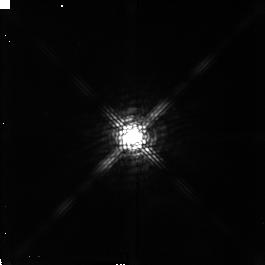
Target: V807-TAU. Instrument: NICMOS/NIC2. Filter: POL120L. Exposure: 5 min. Observation ID: n4lp080d0

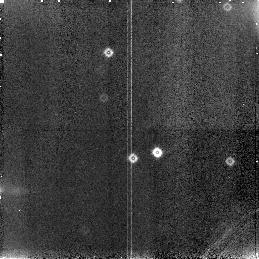
Target: field at RA 68.385°, Dec 26.148°. Instrument: NICMOS/NIC3. Filter: F160W. Exposure: 5 min. Observation ID: n4lp030c0

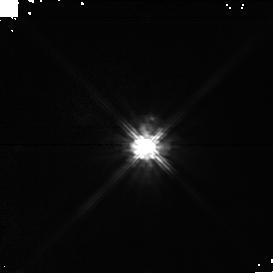
Target: DF-TAU. Instrument: NICMOS/NIC1. Filter: POL240S. Exposure: 5 min. Observation ID: n4lp01070

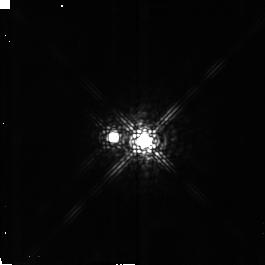
Target: DK-TAU. Instrument: NICMOS/NIC2. Filter: POL240L. Exposure: 5 min. Observation ID: n4lp140a0

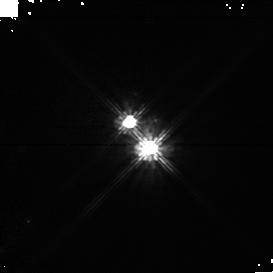
Target: RW-AUR. Instrument: NICMOS/NIC1. Filter: POL240S. Exposure: 5 min. Observation ID: n4lp13070

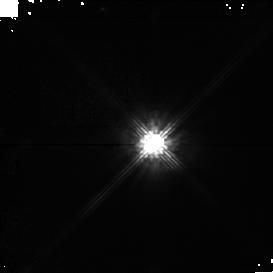
Target: GG-TAU. Instrument: NICMOS/NIC1. Filter: POL120S. Exposure: 8 min. Observation ID: n4lp04040

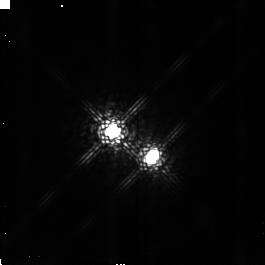
Target: UZ-TAU-W. Instrument: NICMOS/NIC2. Filter: POL120L. Exposure: 5 min. Observation ID: n4lp070d0

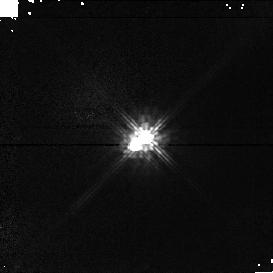
Target: DD-TAU. Instrument: NICMOS/NIC1. Filter: POL120S. Exposure: 8 min. Observation ID: n4lp09040

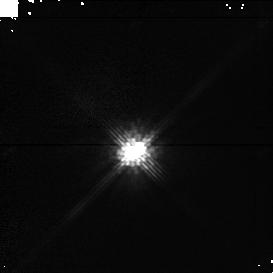
Target: XZ-TAU. Instrument: NICMOS/NIC1. Filter: POL120S. Exposure: 8 min. Observation ID: n4lp05040

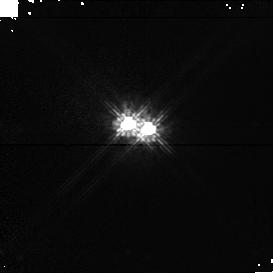
Target: FX-TAU. Instrument: NICMOS/NIC1. Filter: POL120S. Exposure: 8 min. Observation ID: n4lp12040

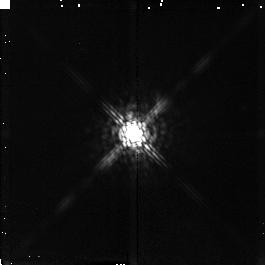
Target: FO-TAU. Instrument: NICMOS/NIC2. Filter: POL0L. Exposure: 5 min. Observation ID: n4lp020g0

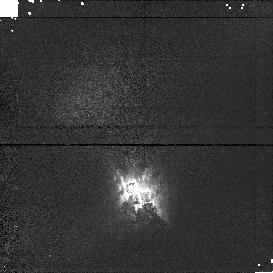
Target: FV-TAU. Instrument: NICMOS/NIC1. Filter: POL240S. Exposure: 5 min. Observation ID: n4lp10070

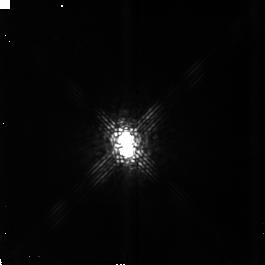
Target: UY-AUR. Instrument: NICMOS/NIC2. Filter: POL120L. Exposure: 5 min. Observation ID: n4lp110d0

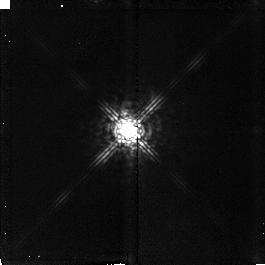
Target: IS-TAU. Instrument: NICMOS/NIC2. Filter: POL0L. Exposure: 5 min. Observation ID: n4lp030g0

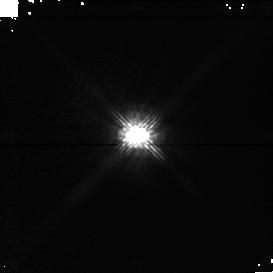
Target: GH-TAU. Instrument: NICMOS/NIC1. Filter: POL120S. Exposure: 8 min. Observation ID: n4lp06040

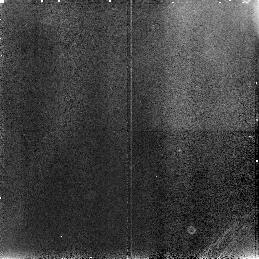
Target: field at RA 67.911°, Dec 18.220°. Instrument: NICMOS/NIC3. Filter: F110W. Exposure: 5 min. Observation ID: n4lp05090

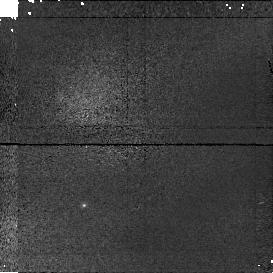
Target: field at RA 67.678°, Dec 26.016°. Instrument: NICMOS/NIC1. Filter: POL0S. Exposure: 5 min. Observation ID: n4lp140h0

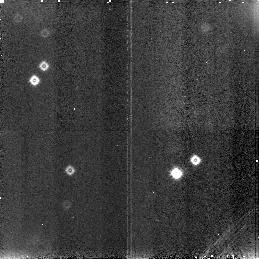
Target: field at RA 68.142°, Dec 17.545°. Instrument: NICMOS/NIC3. Filter: F160W. Exposure: 5 min. Observation ID: n4lp040c0

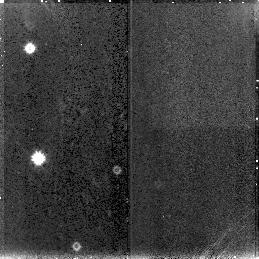
Target: field at RA 72.930°, Dec 30.770°. Instrument: NICMOS/NIC3. Filter: F160W. Exposure: 5 min. Observation ID: n4lp110c0

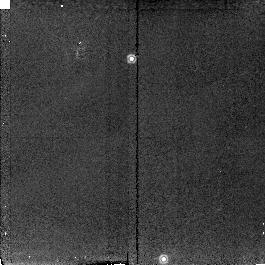
Target: field at RA 67.691°, Dec 26.031°. Instrument: NICMOS/NIC2. Filter: POL120L. Exposure: 8 min. Observation ID: n4lp14050

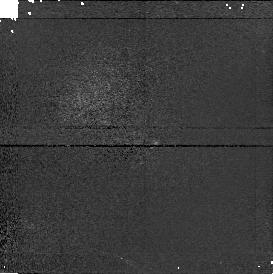
Target: field at RA 68.132°, Dec 17.535°. Instrument: NICMOS/NIC1. Filter: POL240S. Exposure: 5 min. Observation ID: n4lp040b0

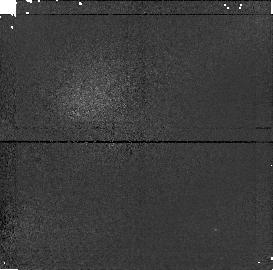
Target: field at RA 68.396°, Dec 26.157°. Instrument: NICMOS/NIC1. Filter: POL240S. Exposure: 5 min. Observation ID: n4lp030b0

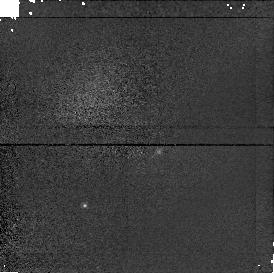
Target: field at RA 67.678°, Dec 26.016°. Instrument: NICMOS/NIC1. Filter: POL240S. Exposure: 5 min. Observation ID: n4lp140b0

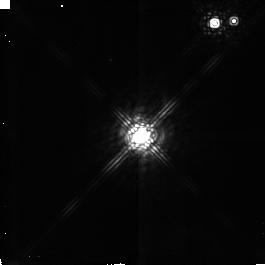
Target: GG-TAU. Instrument: NICMOS/NIC2. Filter: POL0L. Exposure: 5 min. Observation ID: n4lp040g0

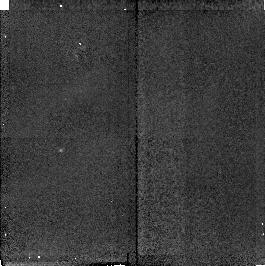
Target: field at RA 76.950°, Dec 30.394°. Instrument: NICMOS/NIC2. Filter: POL240L. Exposure: 5 min. Observation ID: n4lp13080

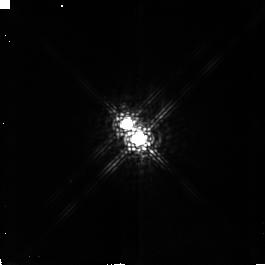
Target: RW-AUR. Instrument: NICMOS/NIC2. Filter: POL0L. Exposure: 5 min. Observation ID: n4lp130g0

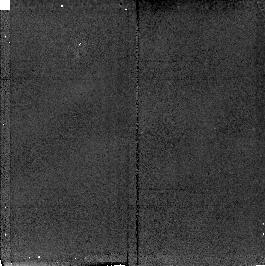
Target: field at RA 67.618°, Dec 24.438°. Instrument: NICMOS/NIC2. Filter: POL240L. Exposure: 5 min. Observation ID: n4lp12080

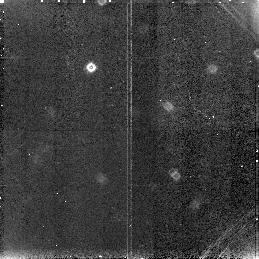
Target: field at RA 67.674°, Dec 26.014°. Instrument: NICMOS/NIC3. Filter: F160W. Exposure: 8 min. Observation ID: n4lp14060

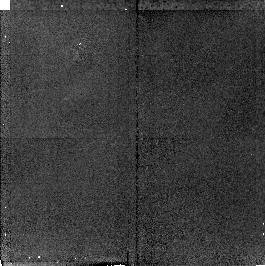
Target: field at RA 67.618°, Dec 24.438°. Instrument: NICMOS/NIC2. Filter: POL0L. Exposure: 5 min. Observation ID: n4lp12020

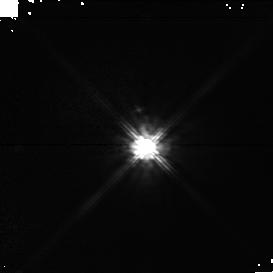
Target: DF-TAU. Instrument: NICMOS/NIC1. Filter: POL0S. Exposure: 5 min. Observation ID: n4lp01010

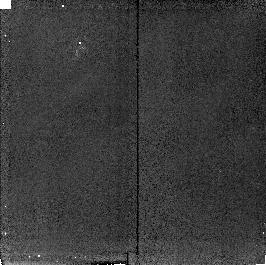
Target: field at RA 67.618°, Dec 24.438°. Instrument: NICMOS/NIC2. Filter: POL120L. Exposure: 8 min. Observation ID: n4lp12050

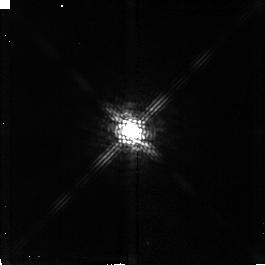
Target: GH-TAU. Instrument: NICMOS/NIC2. Filter: POL240L. Exposure: 5 min. Observation ID: n4lp060a0

The structure of circumbinary material in multiple T Tauri systems (PI: Gledhill, Tim M.)

Recent studies of T Tauri populations in nearby star forming clouds have shown that the majority of stars exist in multiple (binary or higher) systems. An analysis of binary separations in Taurus-Auriga shows that many objects must have formed from, and coexist within, the same nascent cloud material and share circumstellar discs. Simulations of the interaction of binary companions with the surrounding material predict the development of circumbinary envelopes and rings. As yet there is very little observational evidence for these structures, which may have profound implications for star and planet formation. We propose a polarimetric study of T Tauri binary systems in Taurus-Auriga. At these distances the required resolution falls comfortably within the capabilities of HST, but cannot easily be achieved from the ground other than with adaptive optics techniques which preclude the use of imaging polarimetry. We will use NIC1 and NIC2 to obtain imaging linear polarimetry of the component objects and the surrounding circumbinary material. This will allow us to form a picture of the interaction between the binary components and the circumbinary material in each system. The high resolution imaging polarimetry will allow us to search for evidence of asymmetrical distributions, ring structures and warps. We will also investigate the relative orientations of the unresolved circumstellar discs around the individual binary components, which can only be achieved through polarimetry.